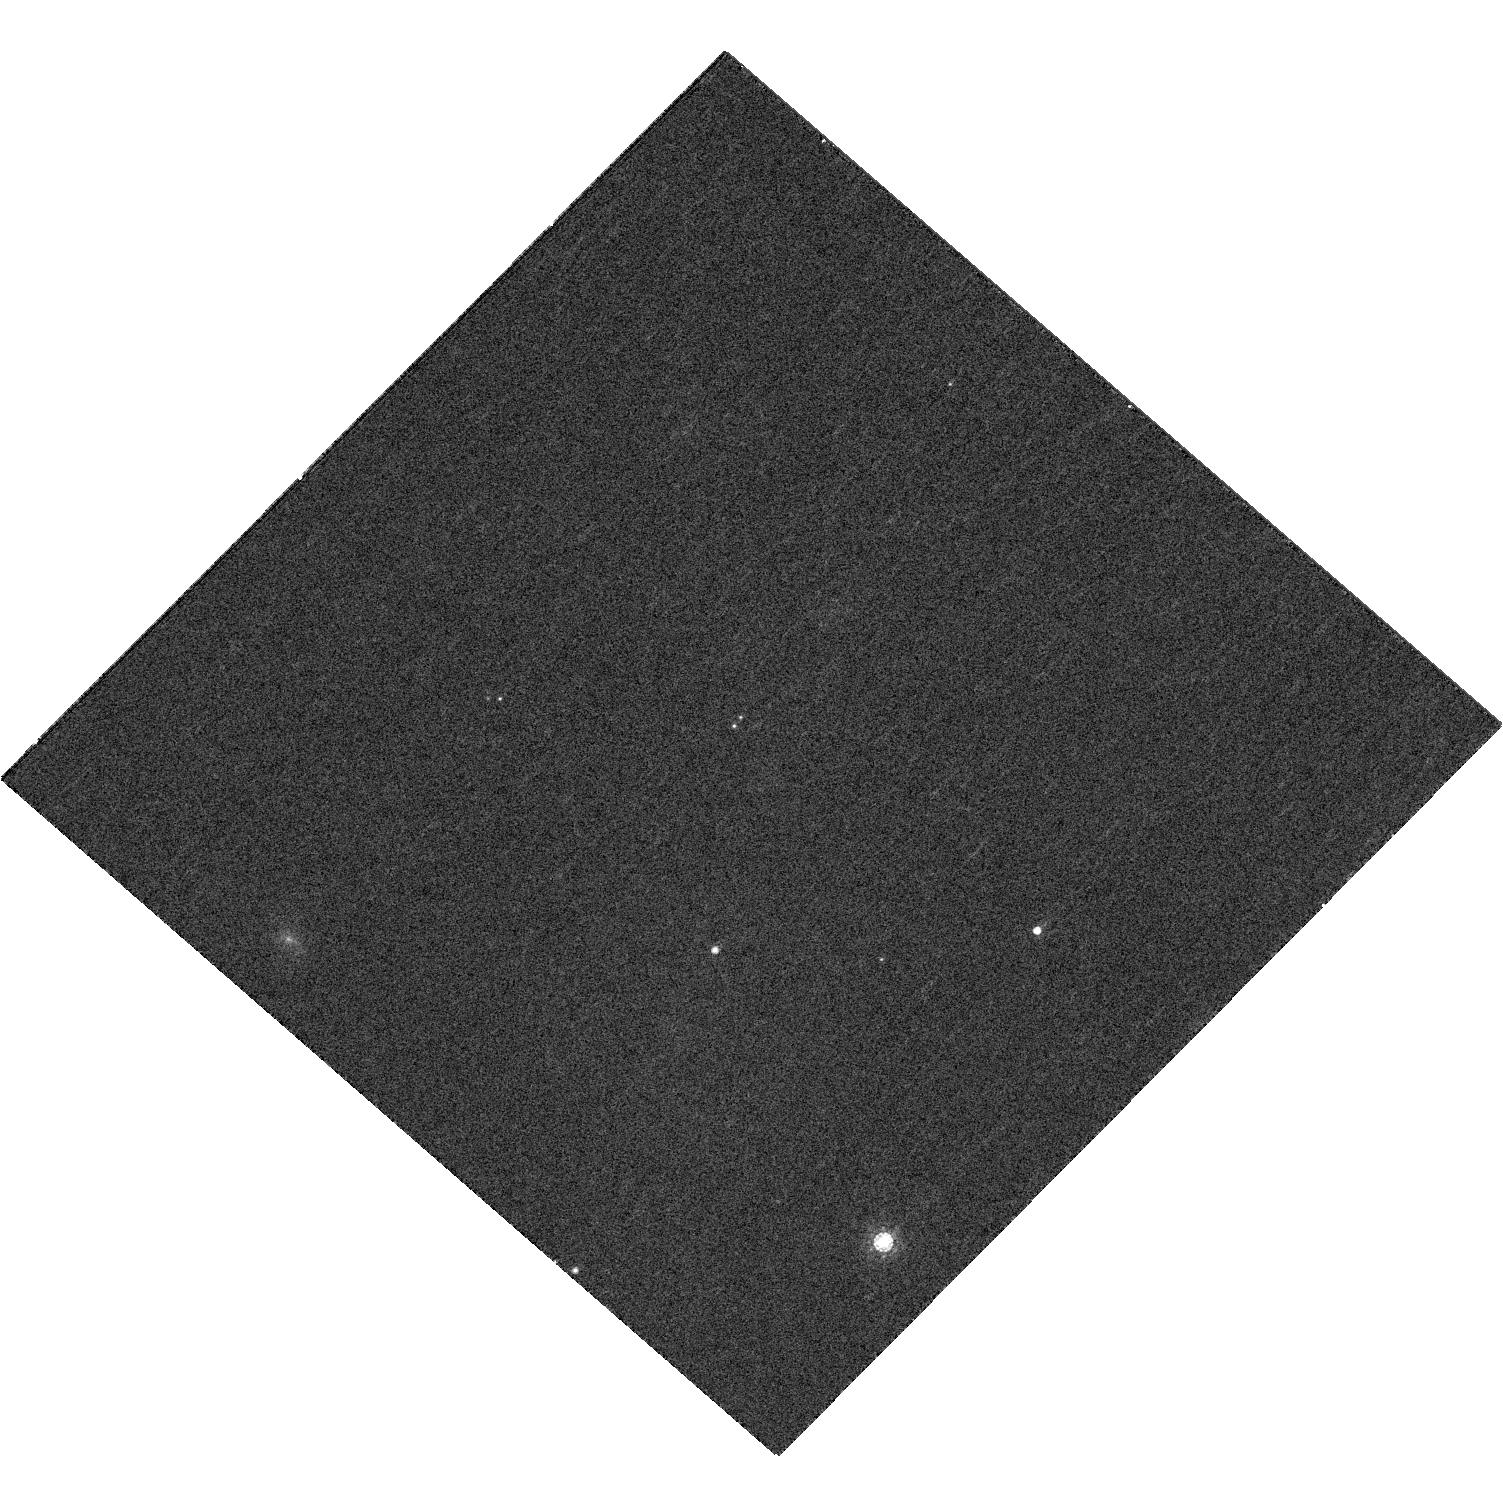
Target: WISE0458+64. Instrument: WFC3/UVIS. Filter: F845M. Exposure: 11 min. Observation ID: hst_12504_06_wfc3_uvis_f845m_ibsj06

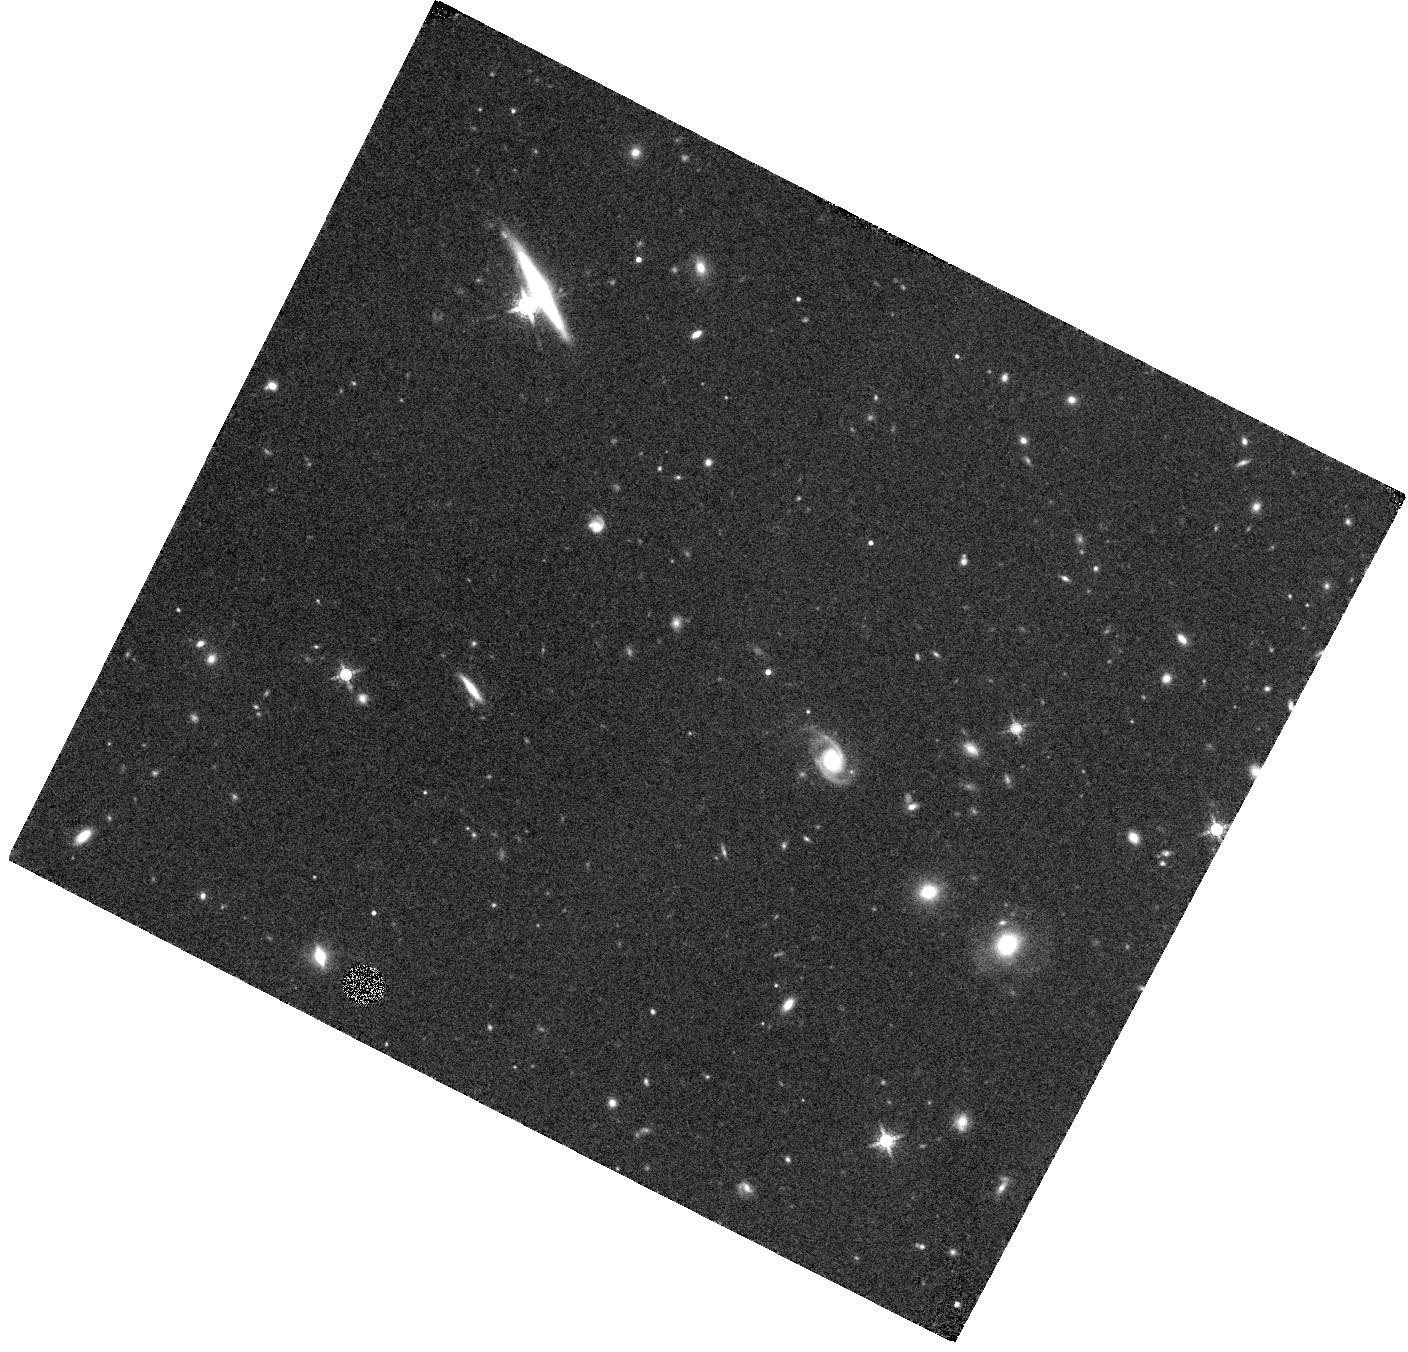
Target: CFBDSIR1458+1013AB. Instrument: WFC3/IR. Filter: F153M. Exposure: 44 min. Observation ID: hst_12504_01_wfc3_ir_f153m_ibsj01

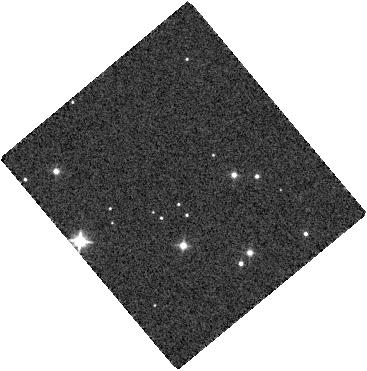
Target: UGPS0722-05. Instrument: WFC3/IR. Filter: F098M. Exposure: 2 min. Observation ID: hst_12504_07_wfc3_ir_f098m_ibsj07

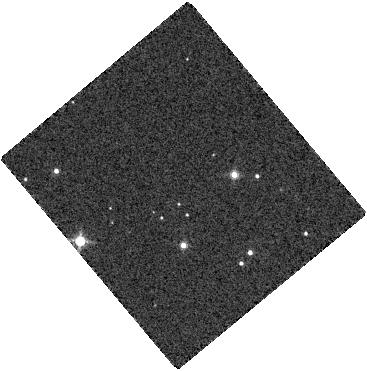
Target: UGPS0722-05. Instrument: WFC3/IR. Filter: F127M. Exposure: 2 min. Observation ID: hst_12504_07_wfc3_ir_f127m_ibsj07

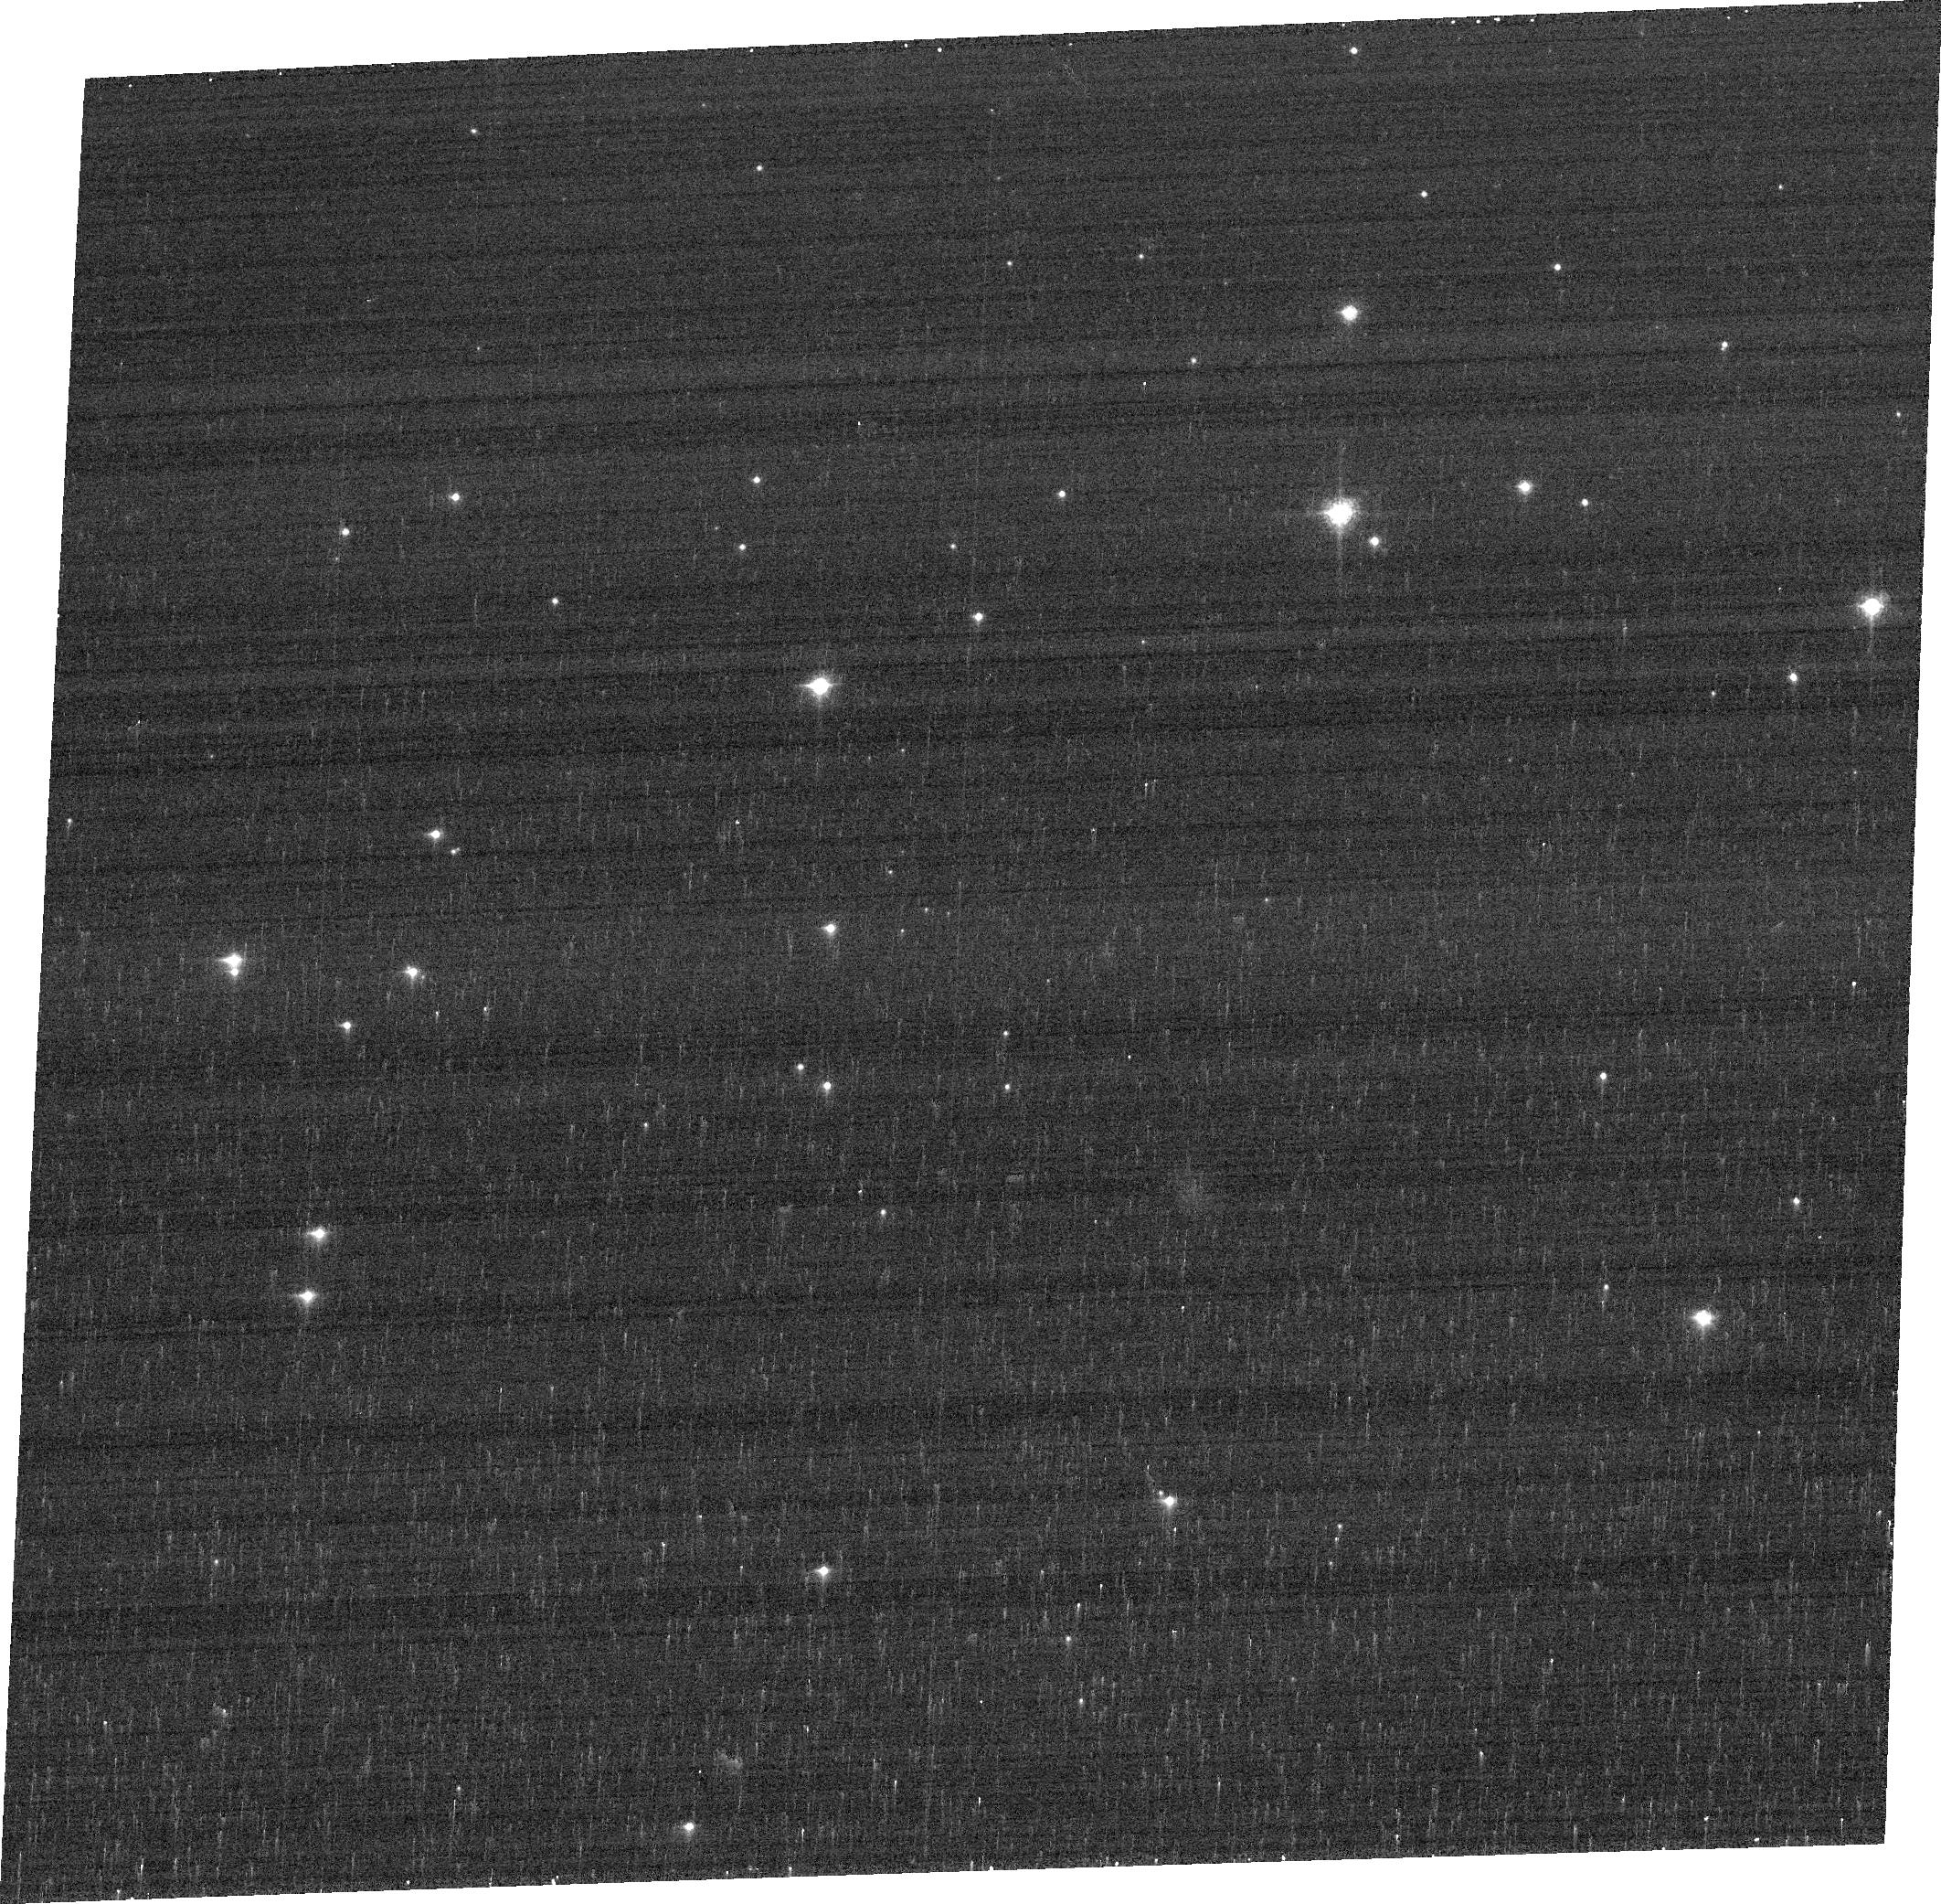
Target: UGPS0722-05. Instrument: ACS/WFC. Filter: FR914M. Exposure: 3 min. Observation ID: jbsja7050

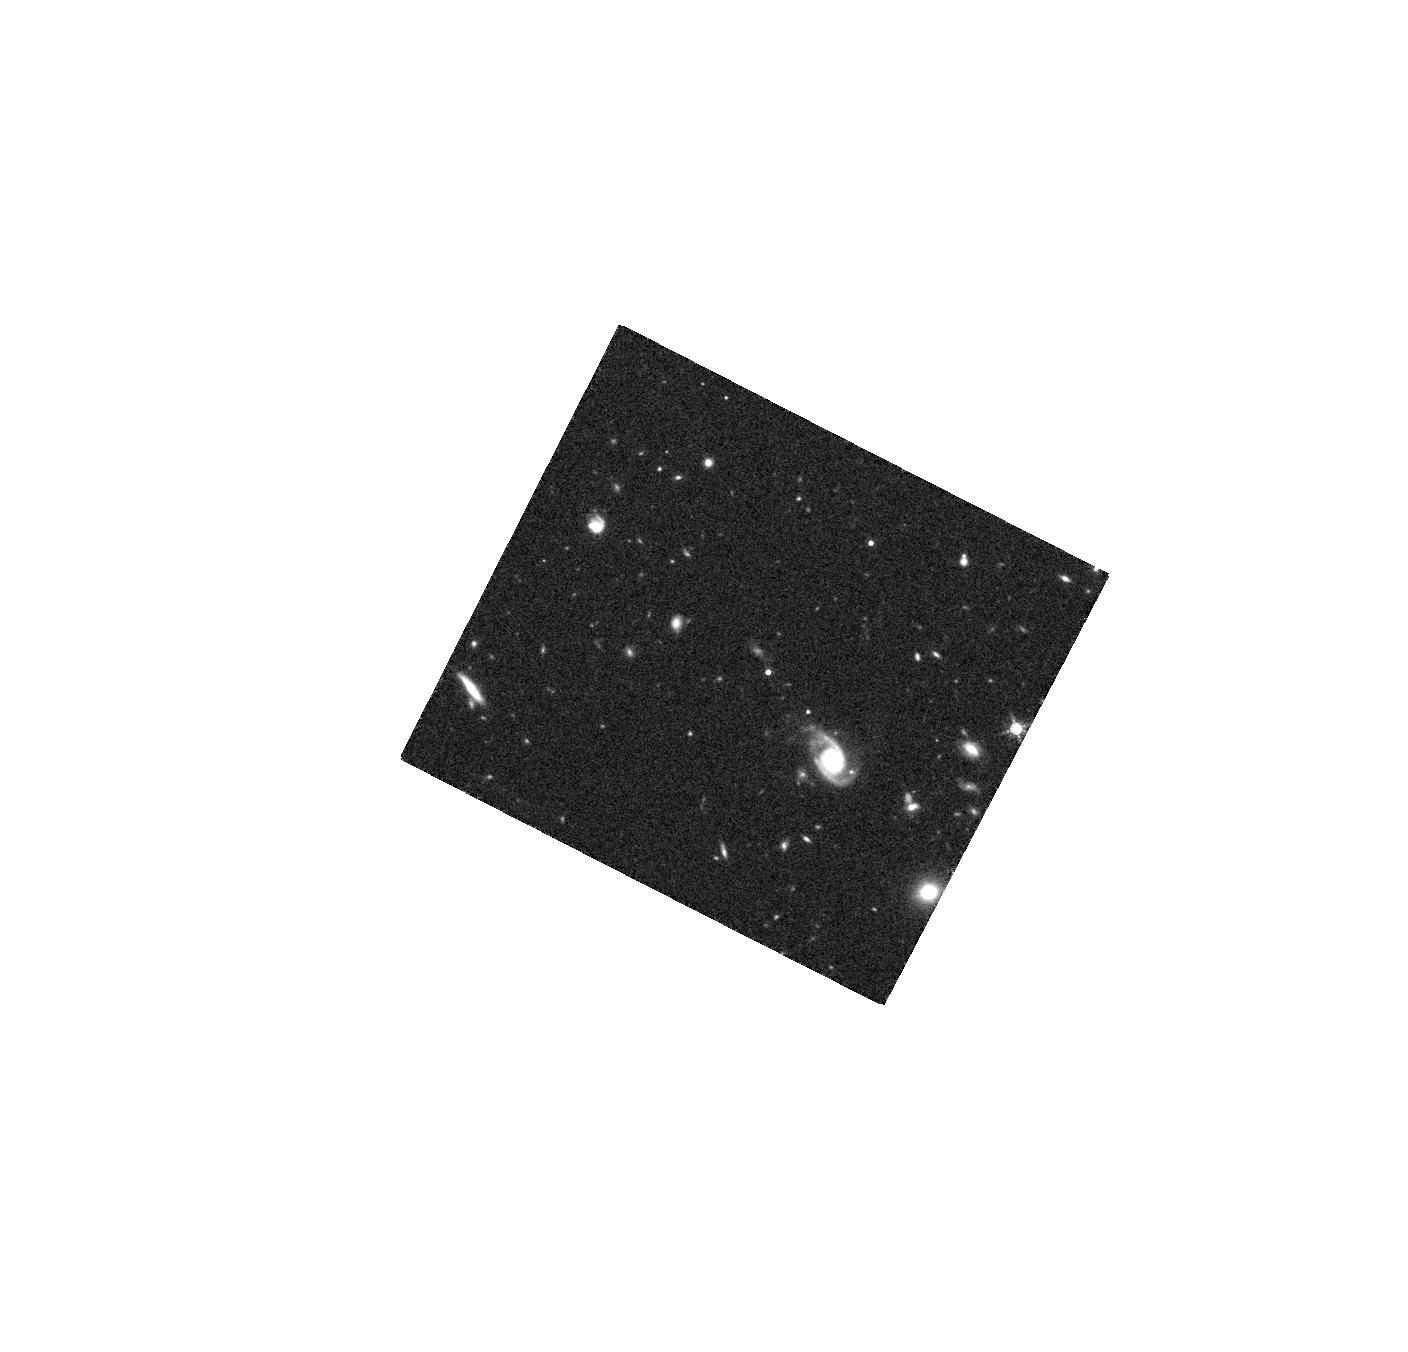
Target: CFBDSIR1458+1013AB. Instrument: WFC3/IR. Filter: F160W. Exposure: 21 min. Observation ID: hst_12504_01_wfc3_ir_f160w_ibsj01

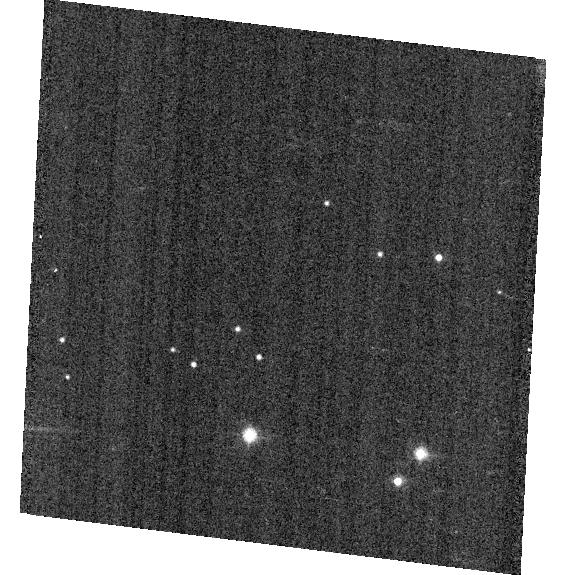
Target: UGPS0722-05. Instrument: ACS/WFC. Filter: F814W. Exposure: 1 min. Observation ID: hst_12504_a7_acs_wfc_f814w_jbsja7

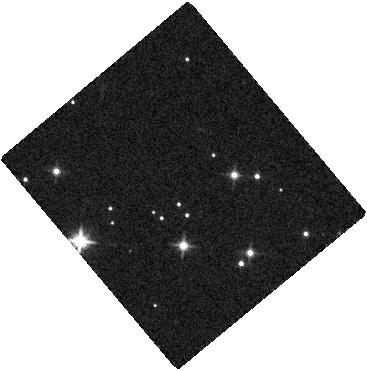
Target: UGPS0722-05. Instrument: WFC3/IR. Filter: F125W. Exposure: 2 min. Observation ID: hst_12504_07_wfc3_ir_f125w_ibsj07

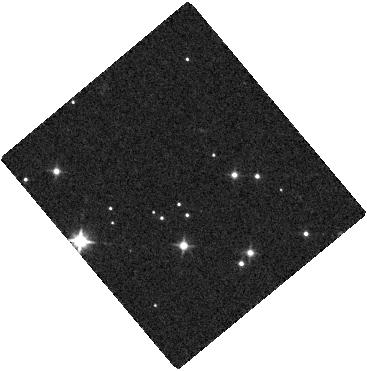
Target: UGPS0722-05. Instrument: WFC3/IR. Filter: F105W. Exposure: 2 min. Observation ID: hst_12504_07_wfc3_ir_f105w_ibsj07

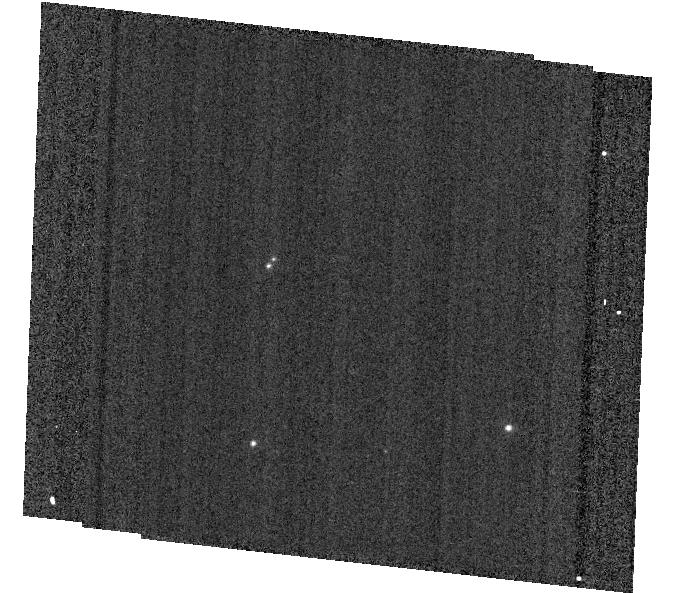
Target: WISE0458+64. Instrument: ACS/WFC. Filter: F850LP. Exposure: 2 min. Observation ID: hst_12504_a6_acs_wfc_f850lp_jbsja6

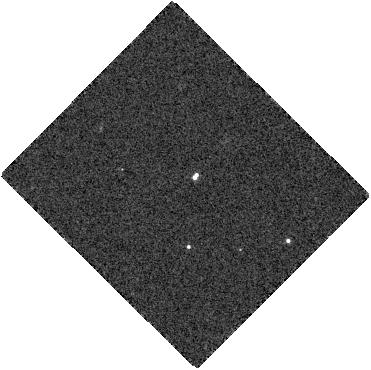
Target: WISE0458+64. Instrument: WFC3/IR. Filter: F098M. Exposure: 2 min. Observation ID: hst_12504_06_wfc3_ir_f098m_ibsj06

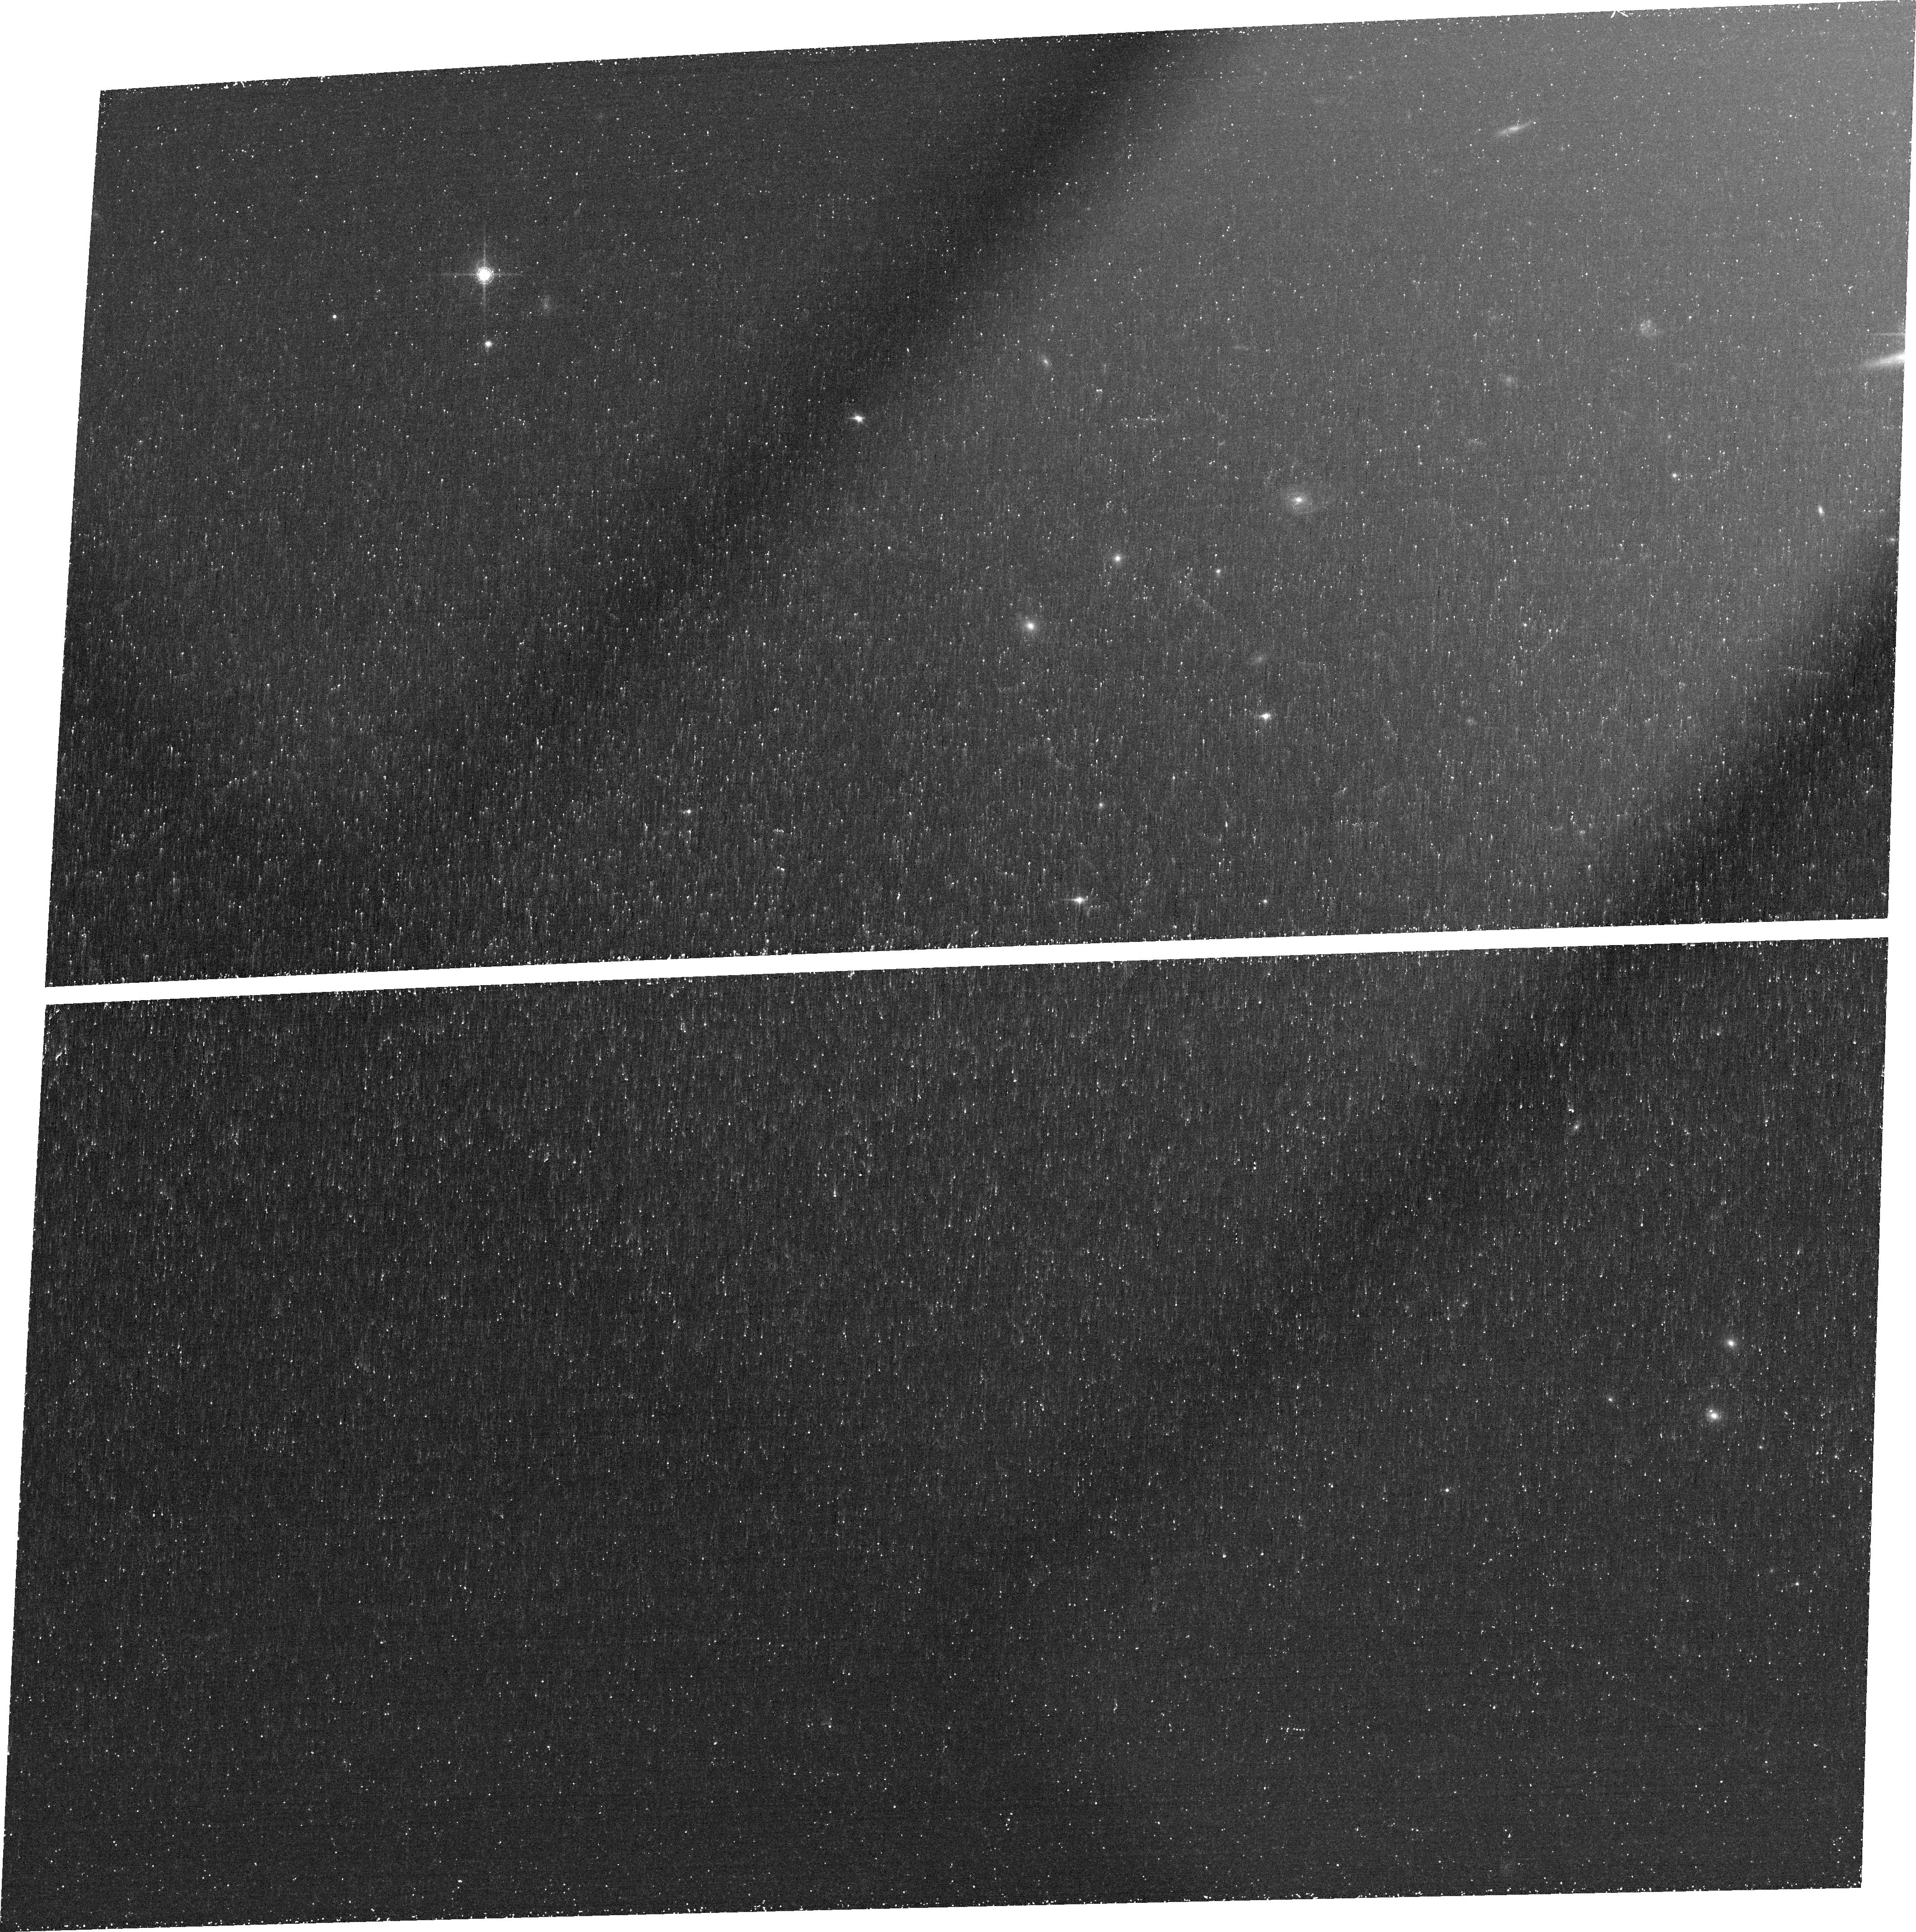
Target: CFBDSIR1458+1013AB. Instrument: ACS/WFC. Filter: FR914M. Exposure: 45 min. Observation ID: jbsj05040

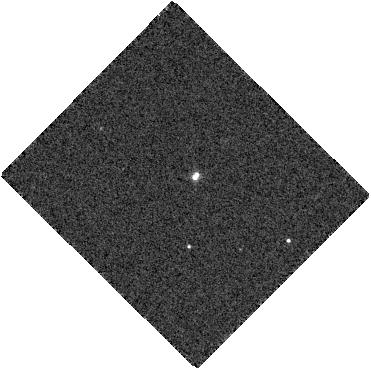
Target: WISE0458+64. Instrument: WFC3/IR. Filter: F127M. Exposure: 2 min. Observation ID: hst_12504_06_wfc3_ir_f127m_ibsj06

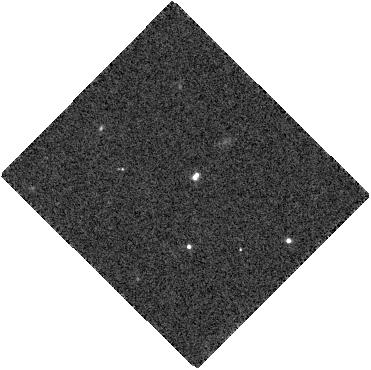
Target: WISE0458+64. Instrument: WFC3/IR. Filter: F105W. Exposure: 2 min. Observation ID: hst_12504_06_wfc3_ir_f105w_ibsj06

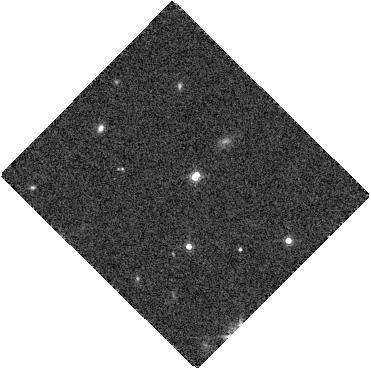
Target: WISE0458+64. Instrument: WFC3/IR. Filter: F160W. Exposure: 5 min. Observation ID: hst_12504_06_wfc3_ir_f160w_ibsj06

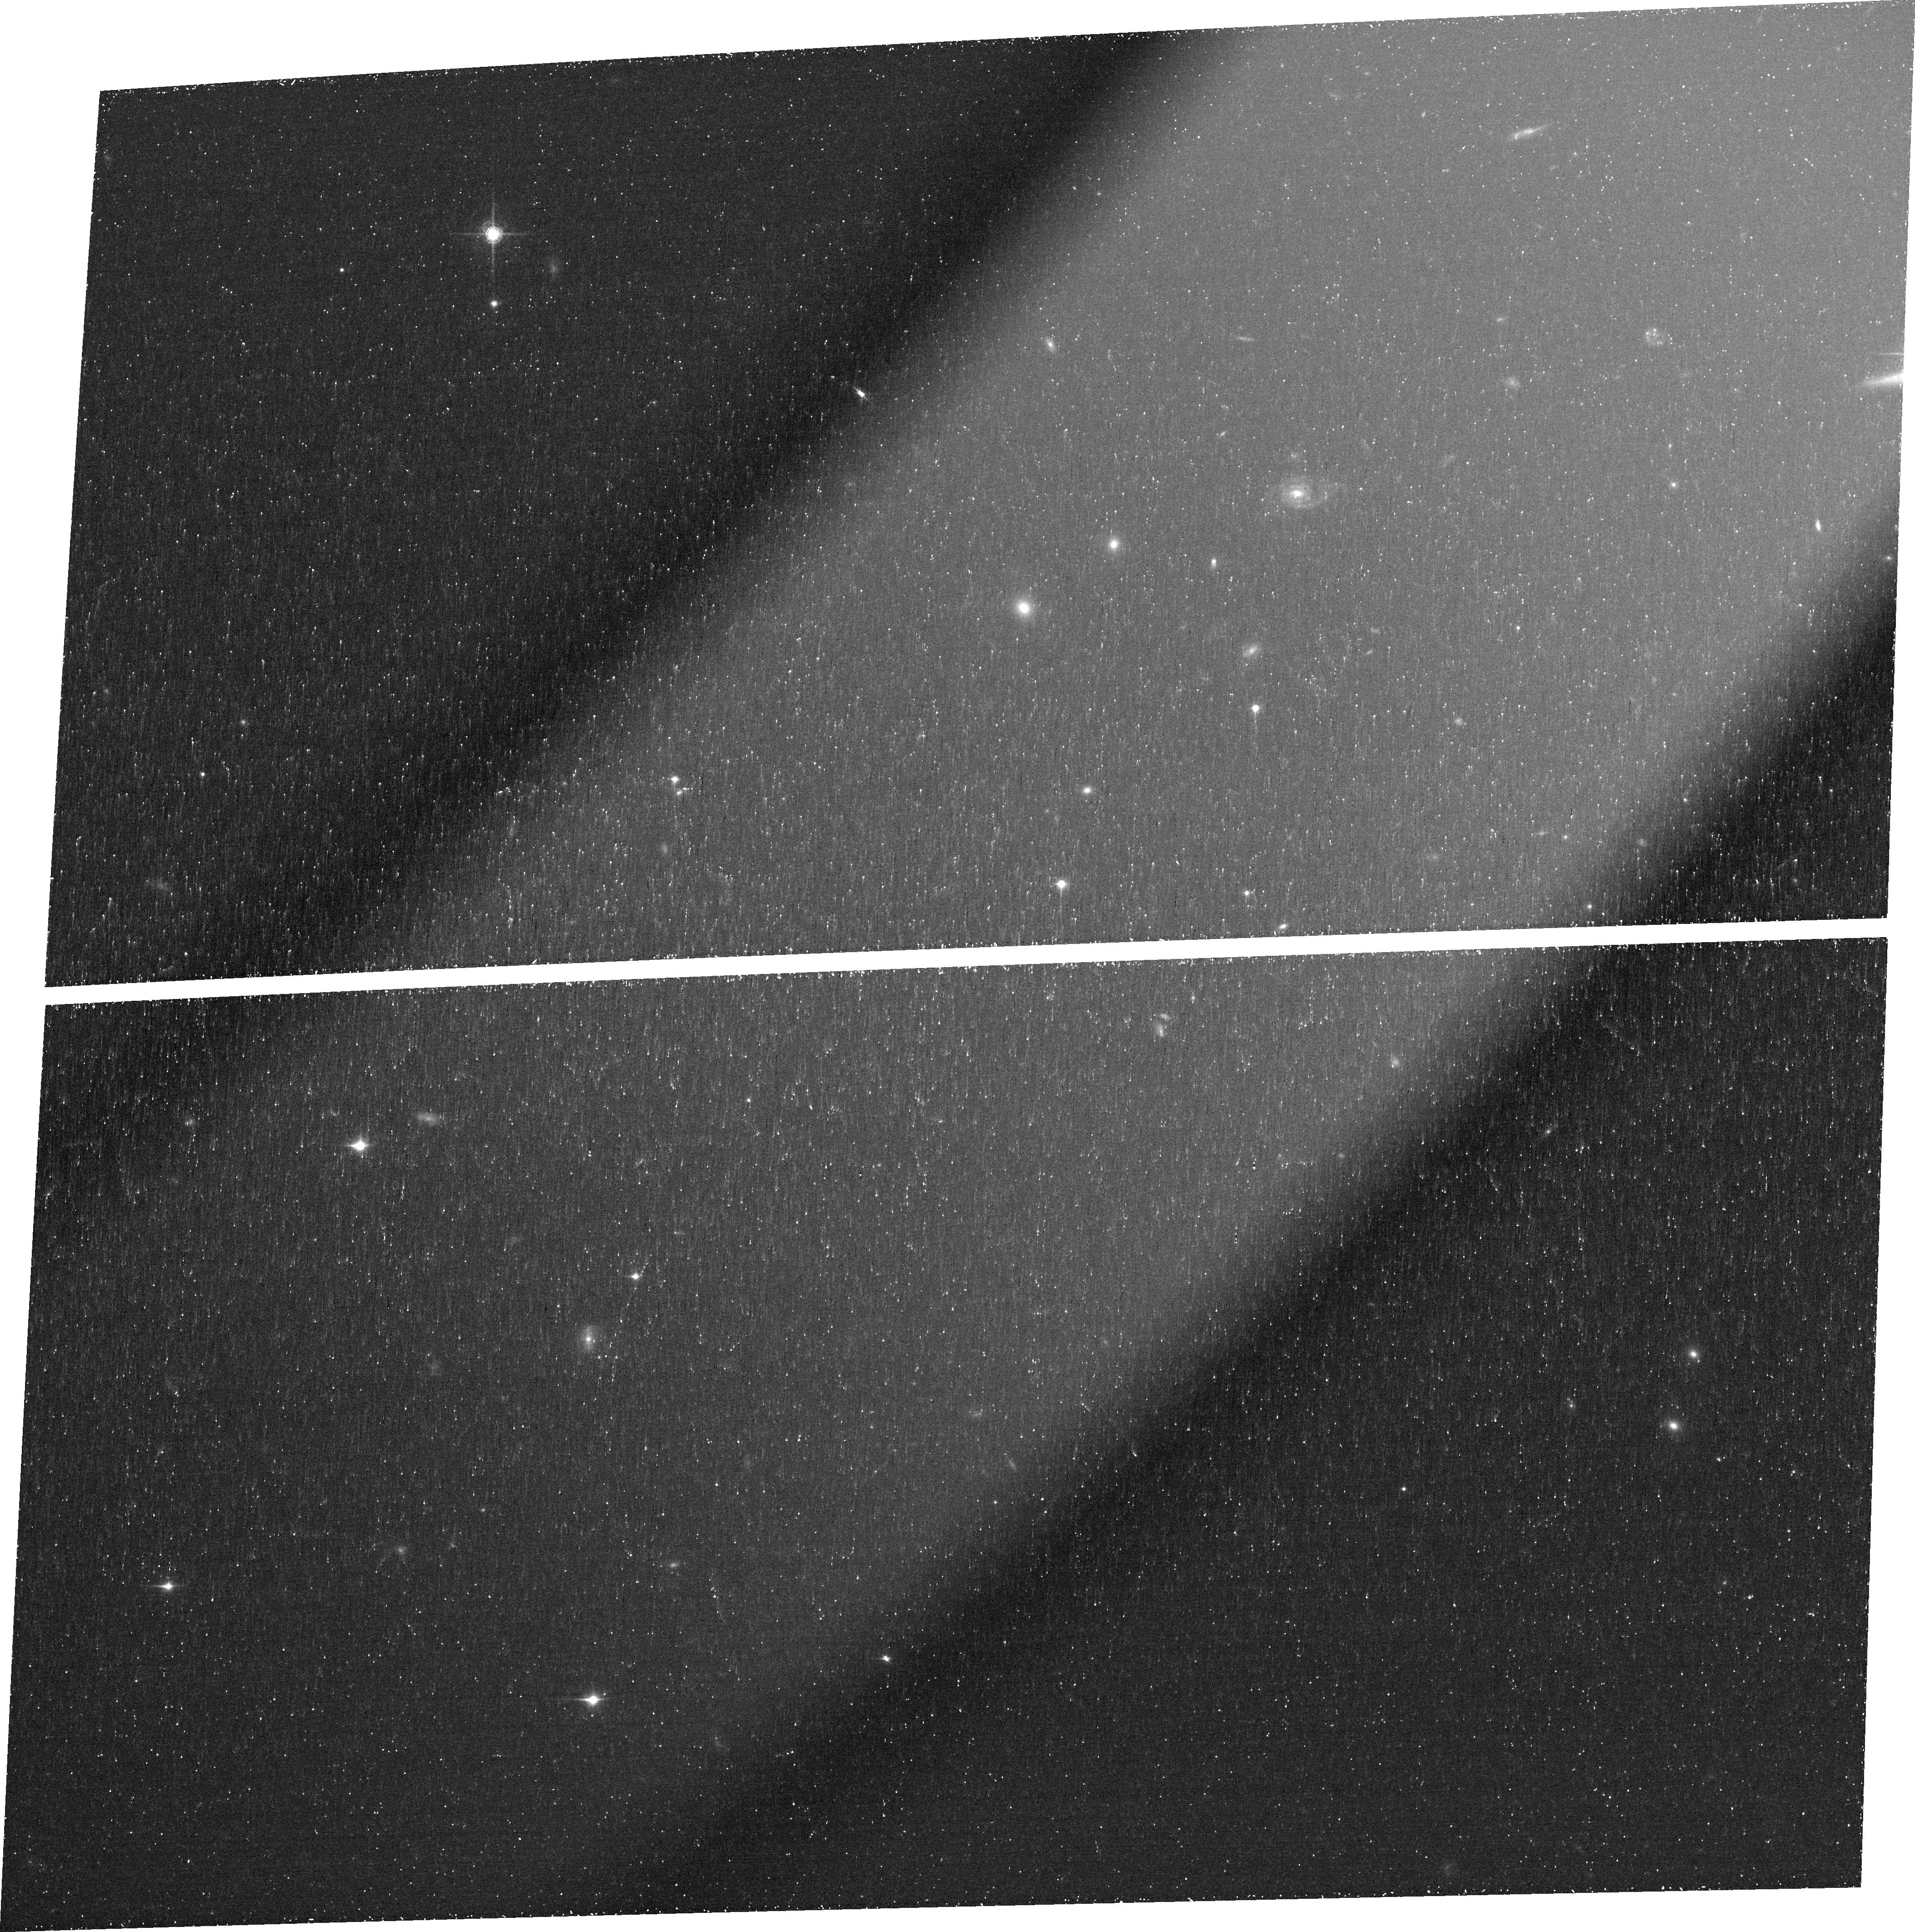
Target: CFBDSIR1458+1013AB. Instrument: ACS/WFC. Filter: FR914M. Exposure: 45 min. Observation ID: jbsj04030

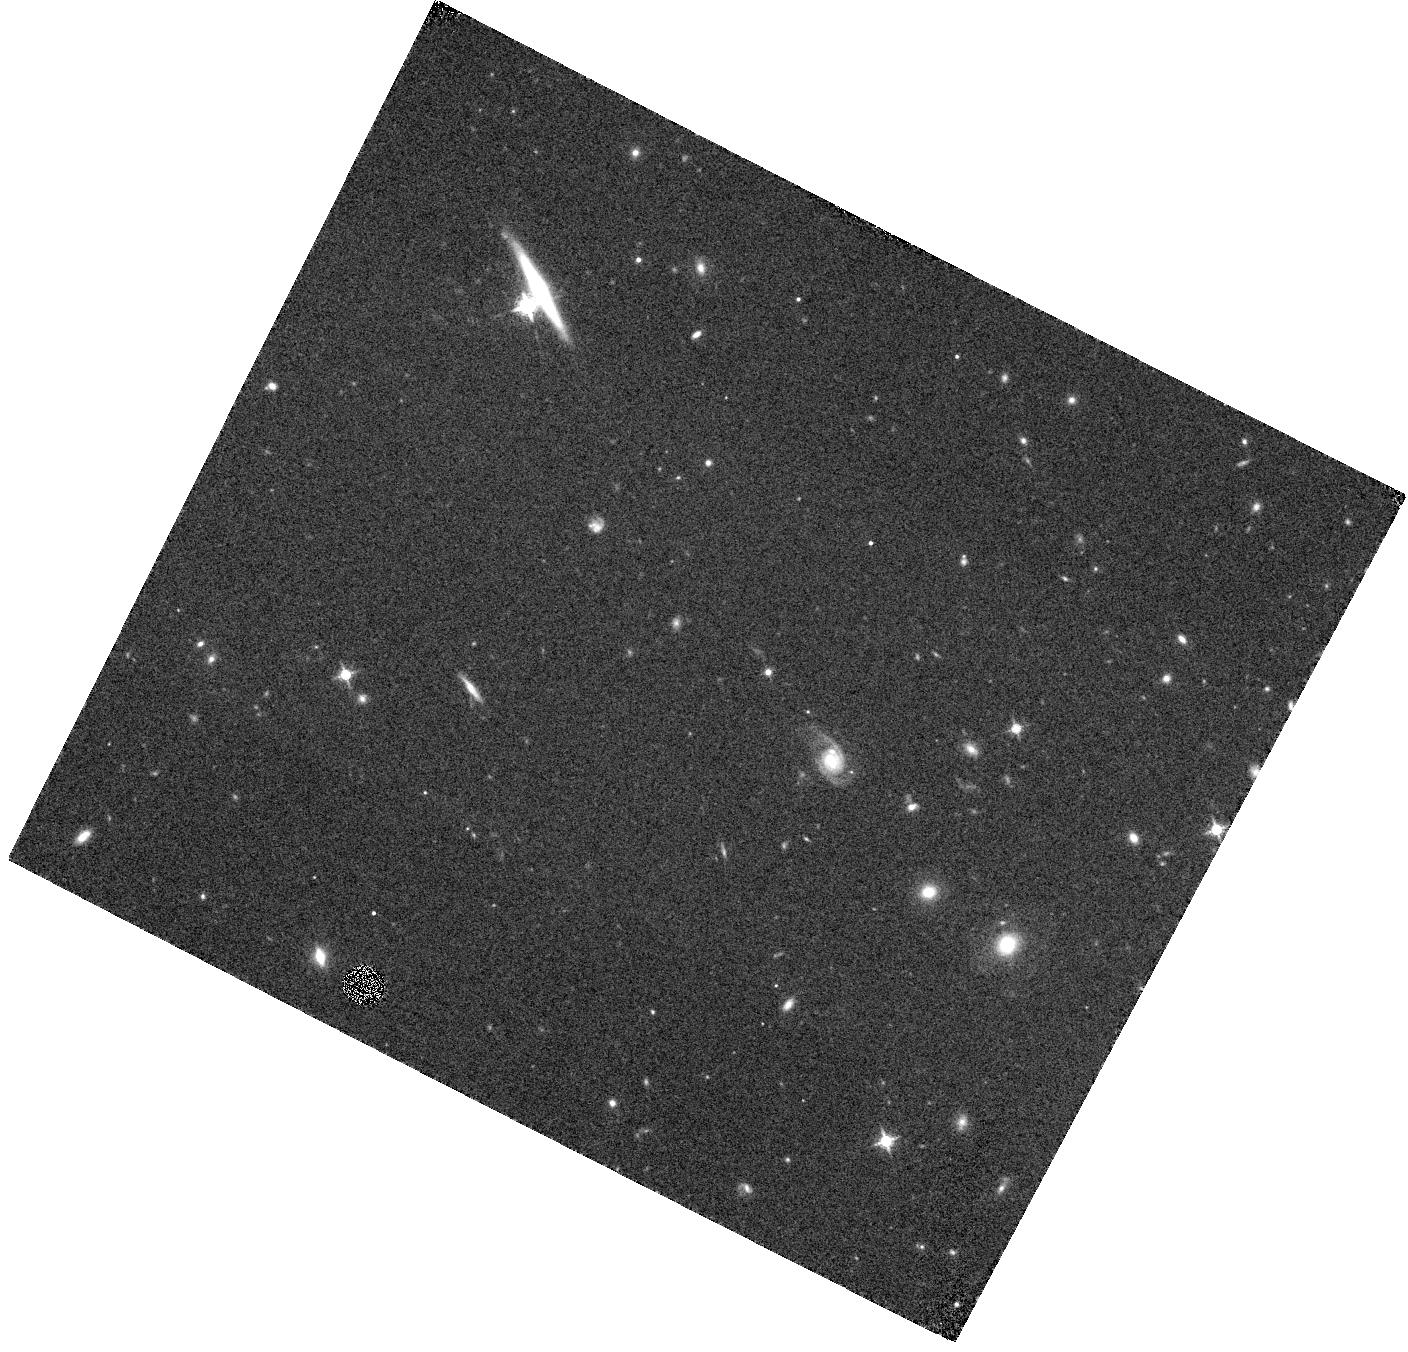
Target: CFBDSIR1458+1013AB. Instrument: WFC3/IR. Filter: F127M. Exposure: 22 min. Observation ID: hst_12504_01_wfc3_ir_f127m_ibsj01

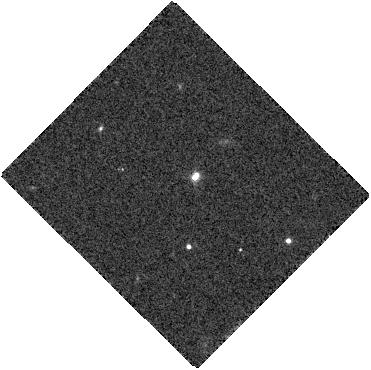
Target: WISE0458+64. Instrument: WFC3/IR. Filter: F125W. Exposure: 2 min. Observation ID: hst_12504_06_wfc3_ir_f125w_ibsj06

Bridging the Brown Dwarf/Jupiter Temperature Gap with a Very Cold Brown Dwarf (PI: Liu, Michael C.)

Residing at the extremes of low mass, luminosity and temperature, brown dwarfs serve as laboratories for understanding gas-giant extrasolar planets. Still, until a few months ago, the coolest brown dwarf known was ~4 times warmer than Jupiter. We have now identified the nearby T9.5 dwarf CFBDSIR J1458+10 as a 0.11" physical binary. As established by our near-IR parallax to the system, the very blue secondary component is the coldest and least luminous object outside the solar system directly imaged. With an estimated temperature of ~350-400 K, it is the coolest known brown dwarf by ~150 K and the least luminous by a factor of 4-5. As such, CFBDSIR J1458+10B provides a gateway for measuring the properties of substellar objects at previously unexplored extremes. We propose to use HST to obtain far-red and near-IR medium-band photometry of CFBDSIR J1458+10B and to measure its 0.8-1.6 micron spectral energy distribution. Theoretical models predict this wavelength range to be highly sensitive to completely new physical processes not yet seen in brown dwarfs, including the formation of photospheric water clouds and the disappearance of the very broad potassium line that dominates the far-red spectra of T dwarfs. The impact of these changes on the emergent spectrum, however, depends on very uncertain input physics. Our observations will sensitively probe these processes, with the A and B components providing a pure temperature probe at constant metallicity and age.